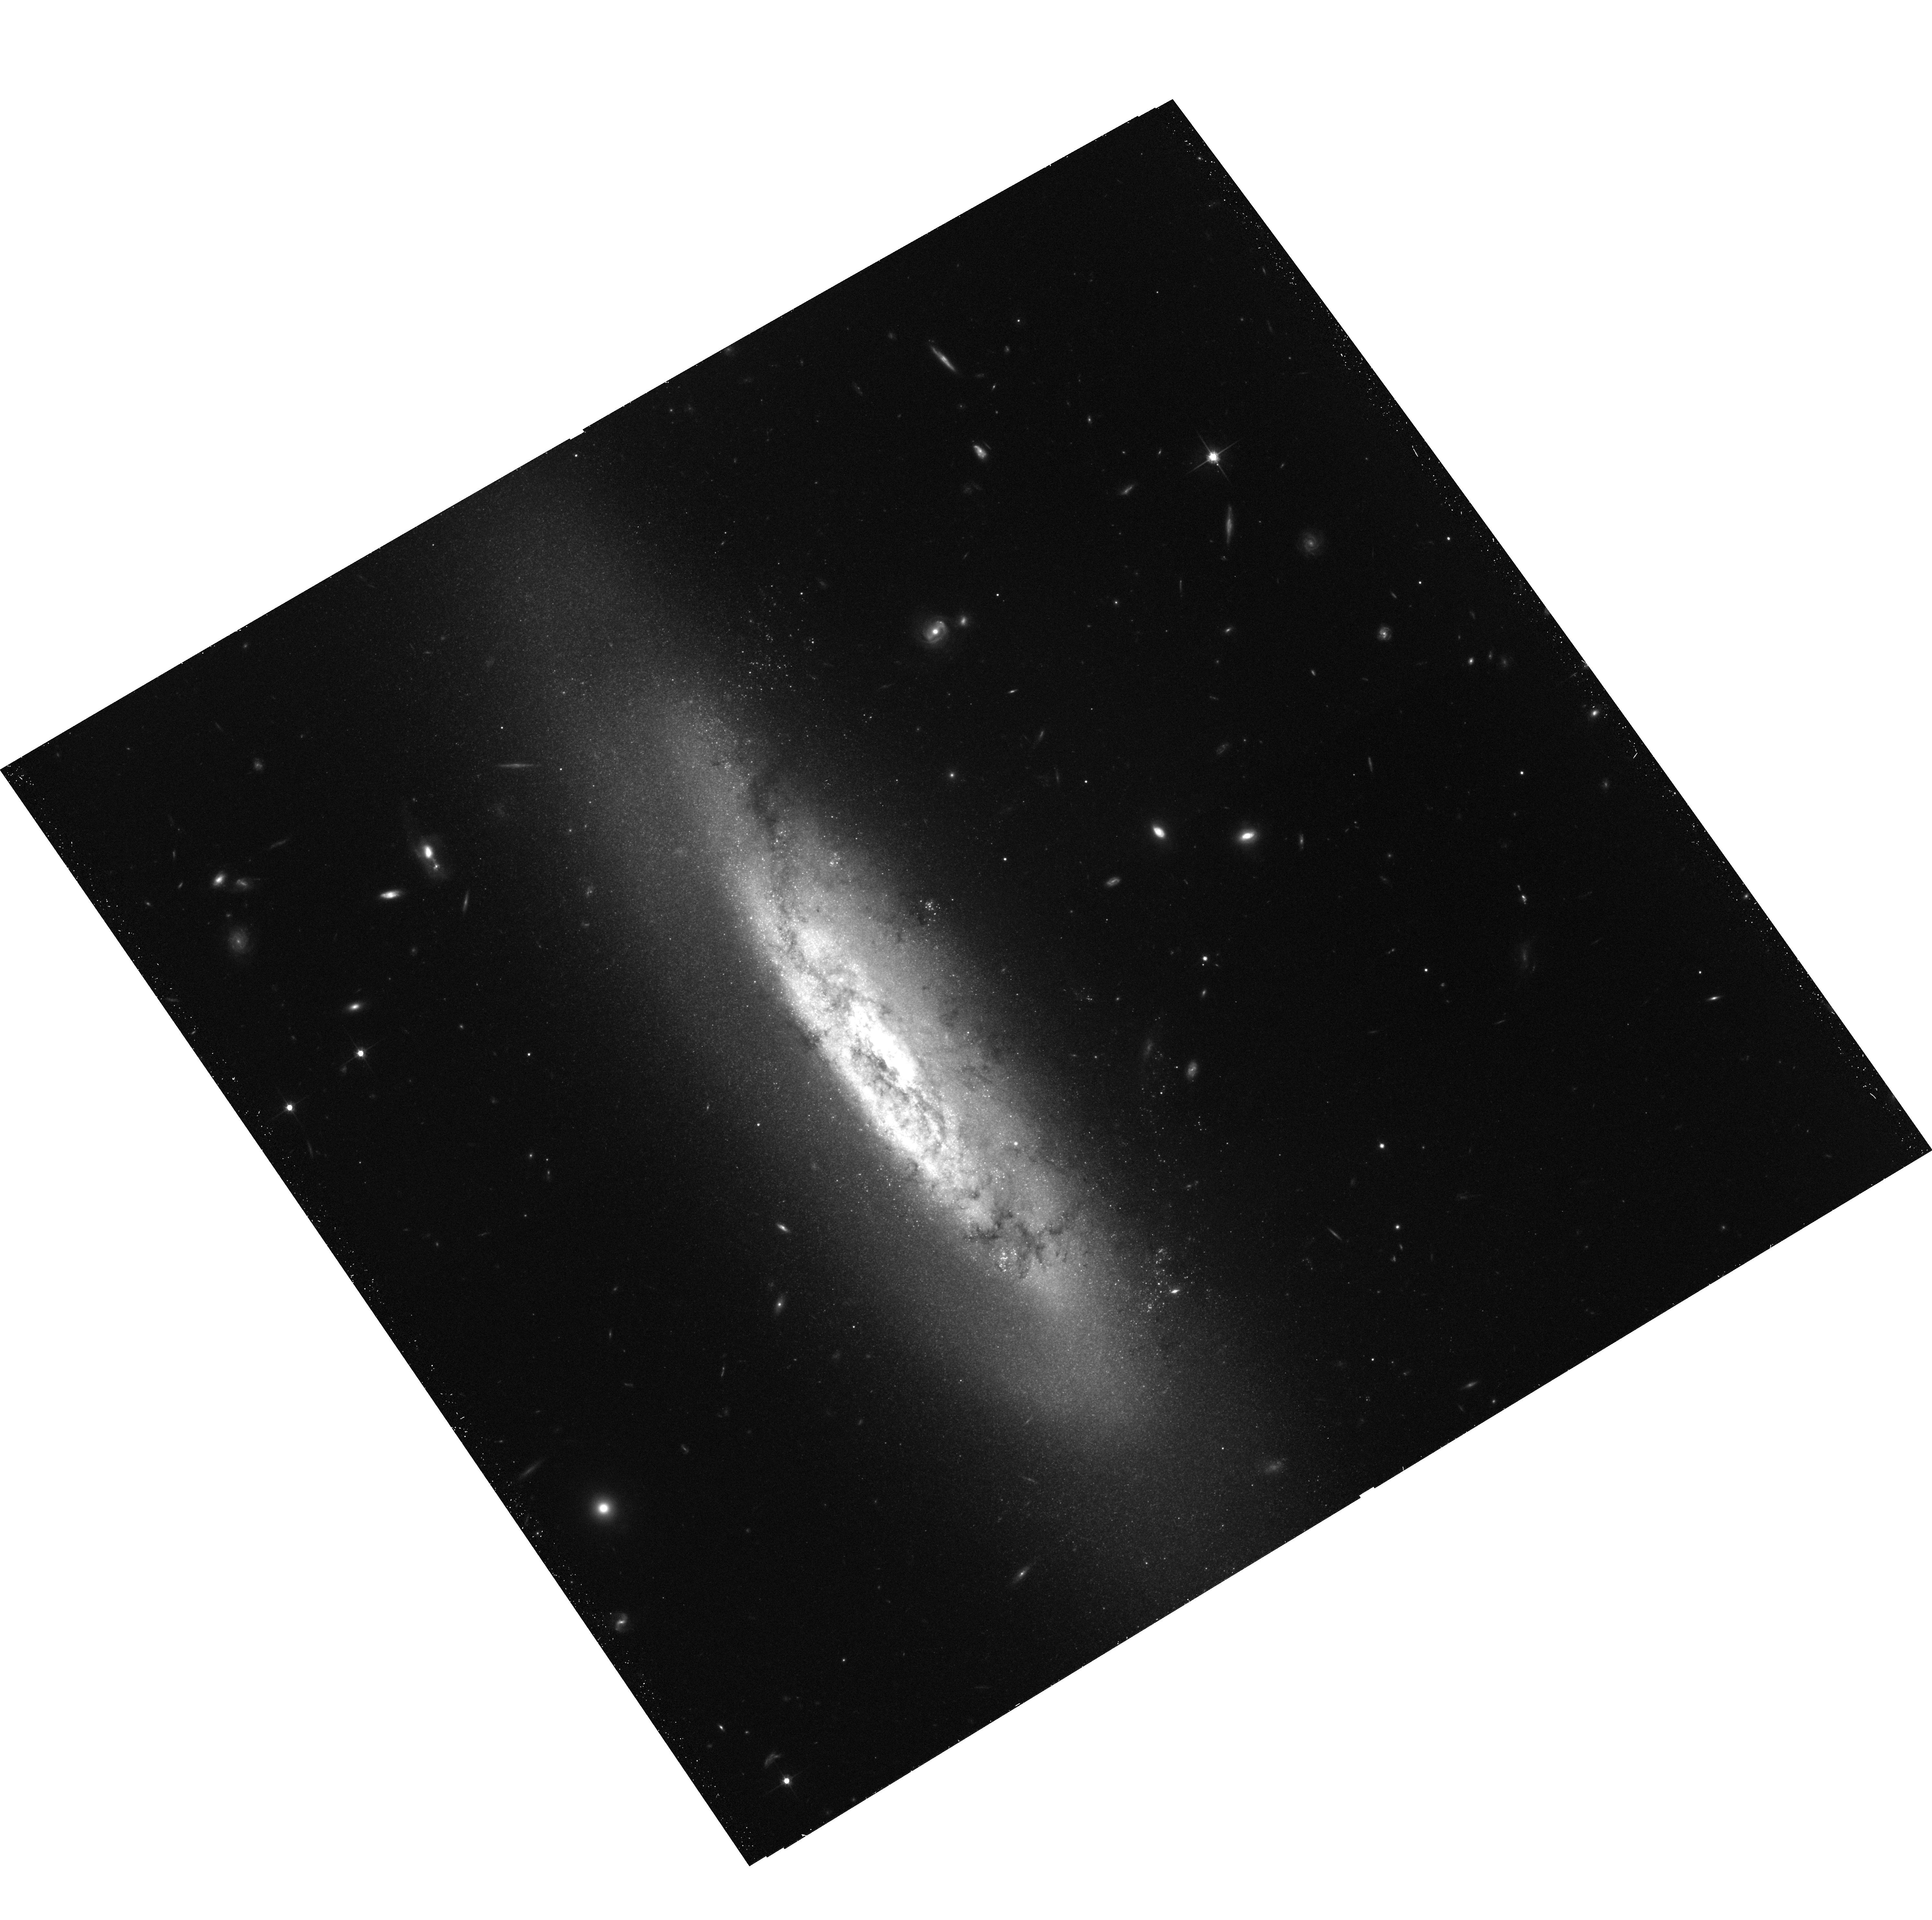
Target: NGC4522. Instrument: ACS/WFC. Filter: F814W. Exposure: 38 min. Observation ID: hst_9773_01_acs_wfc_f814w_j8r101

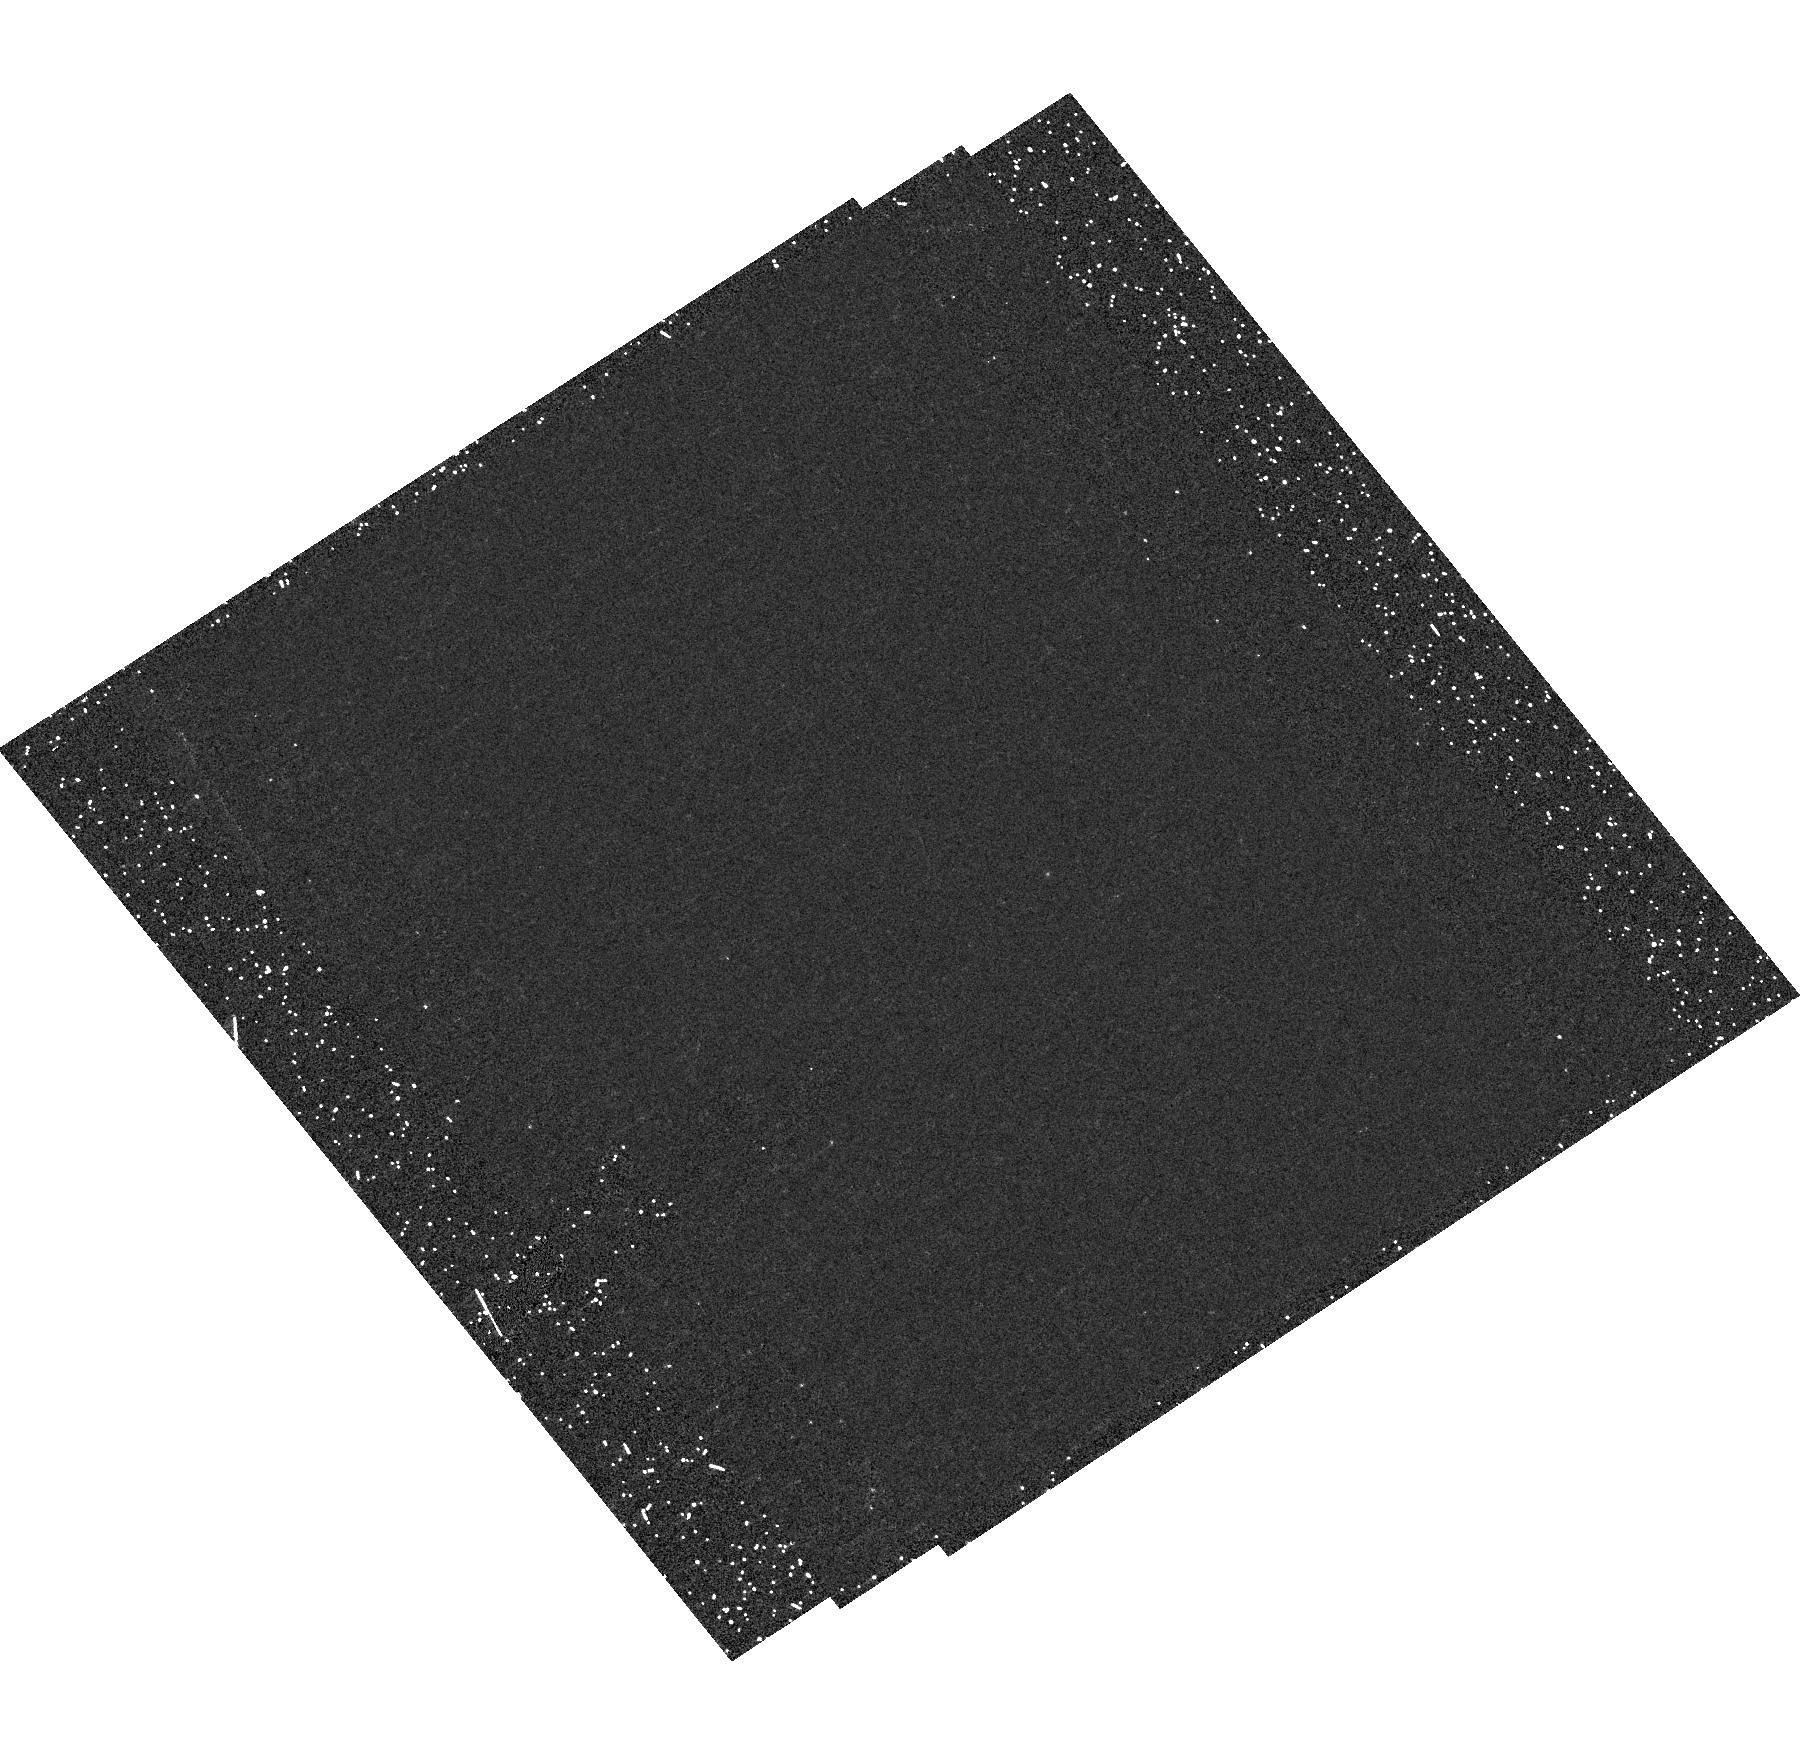
Target: field at RA 188.411°, Dec 9.178°. Instrument: ACS/HRC. Filter: F250W. Exposure: 32 min. Observation ID: hst_9773_01_acs_hrc_f250w_j8r101

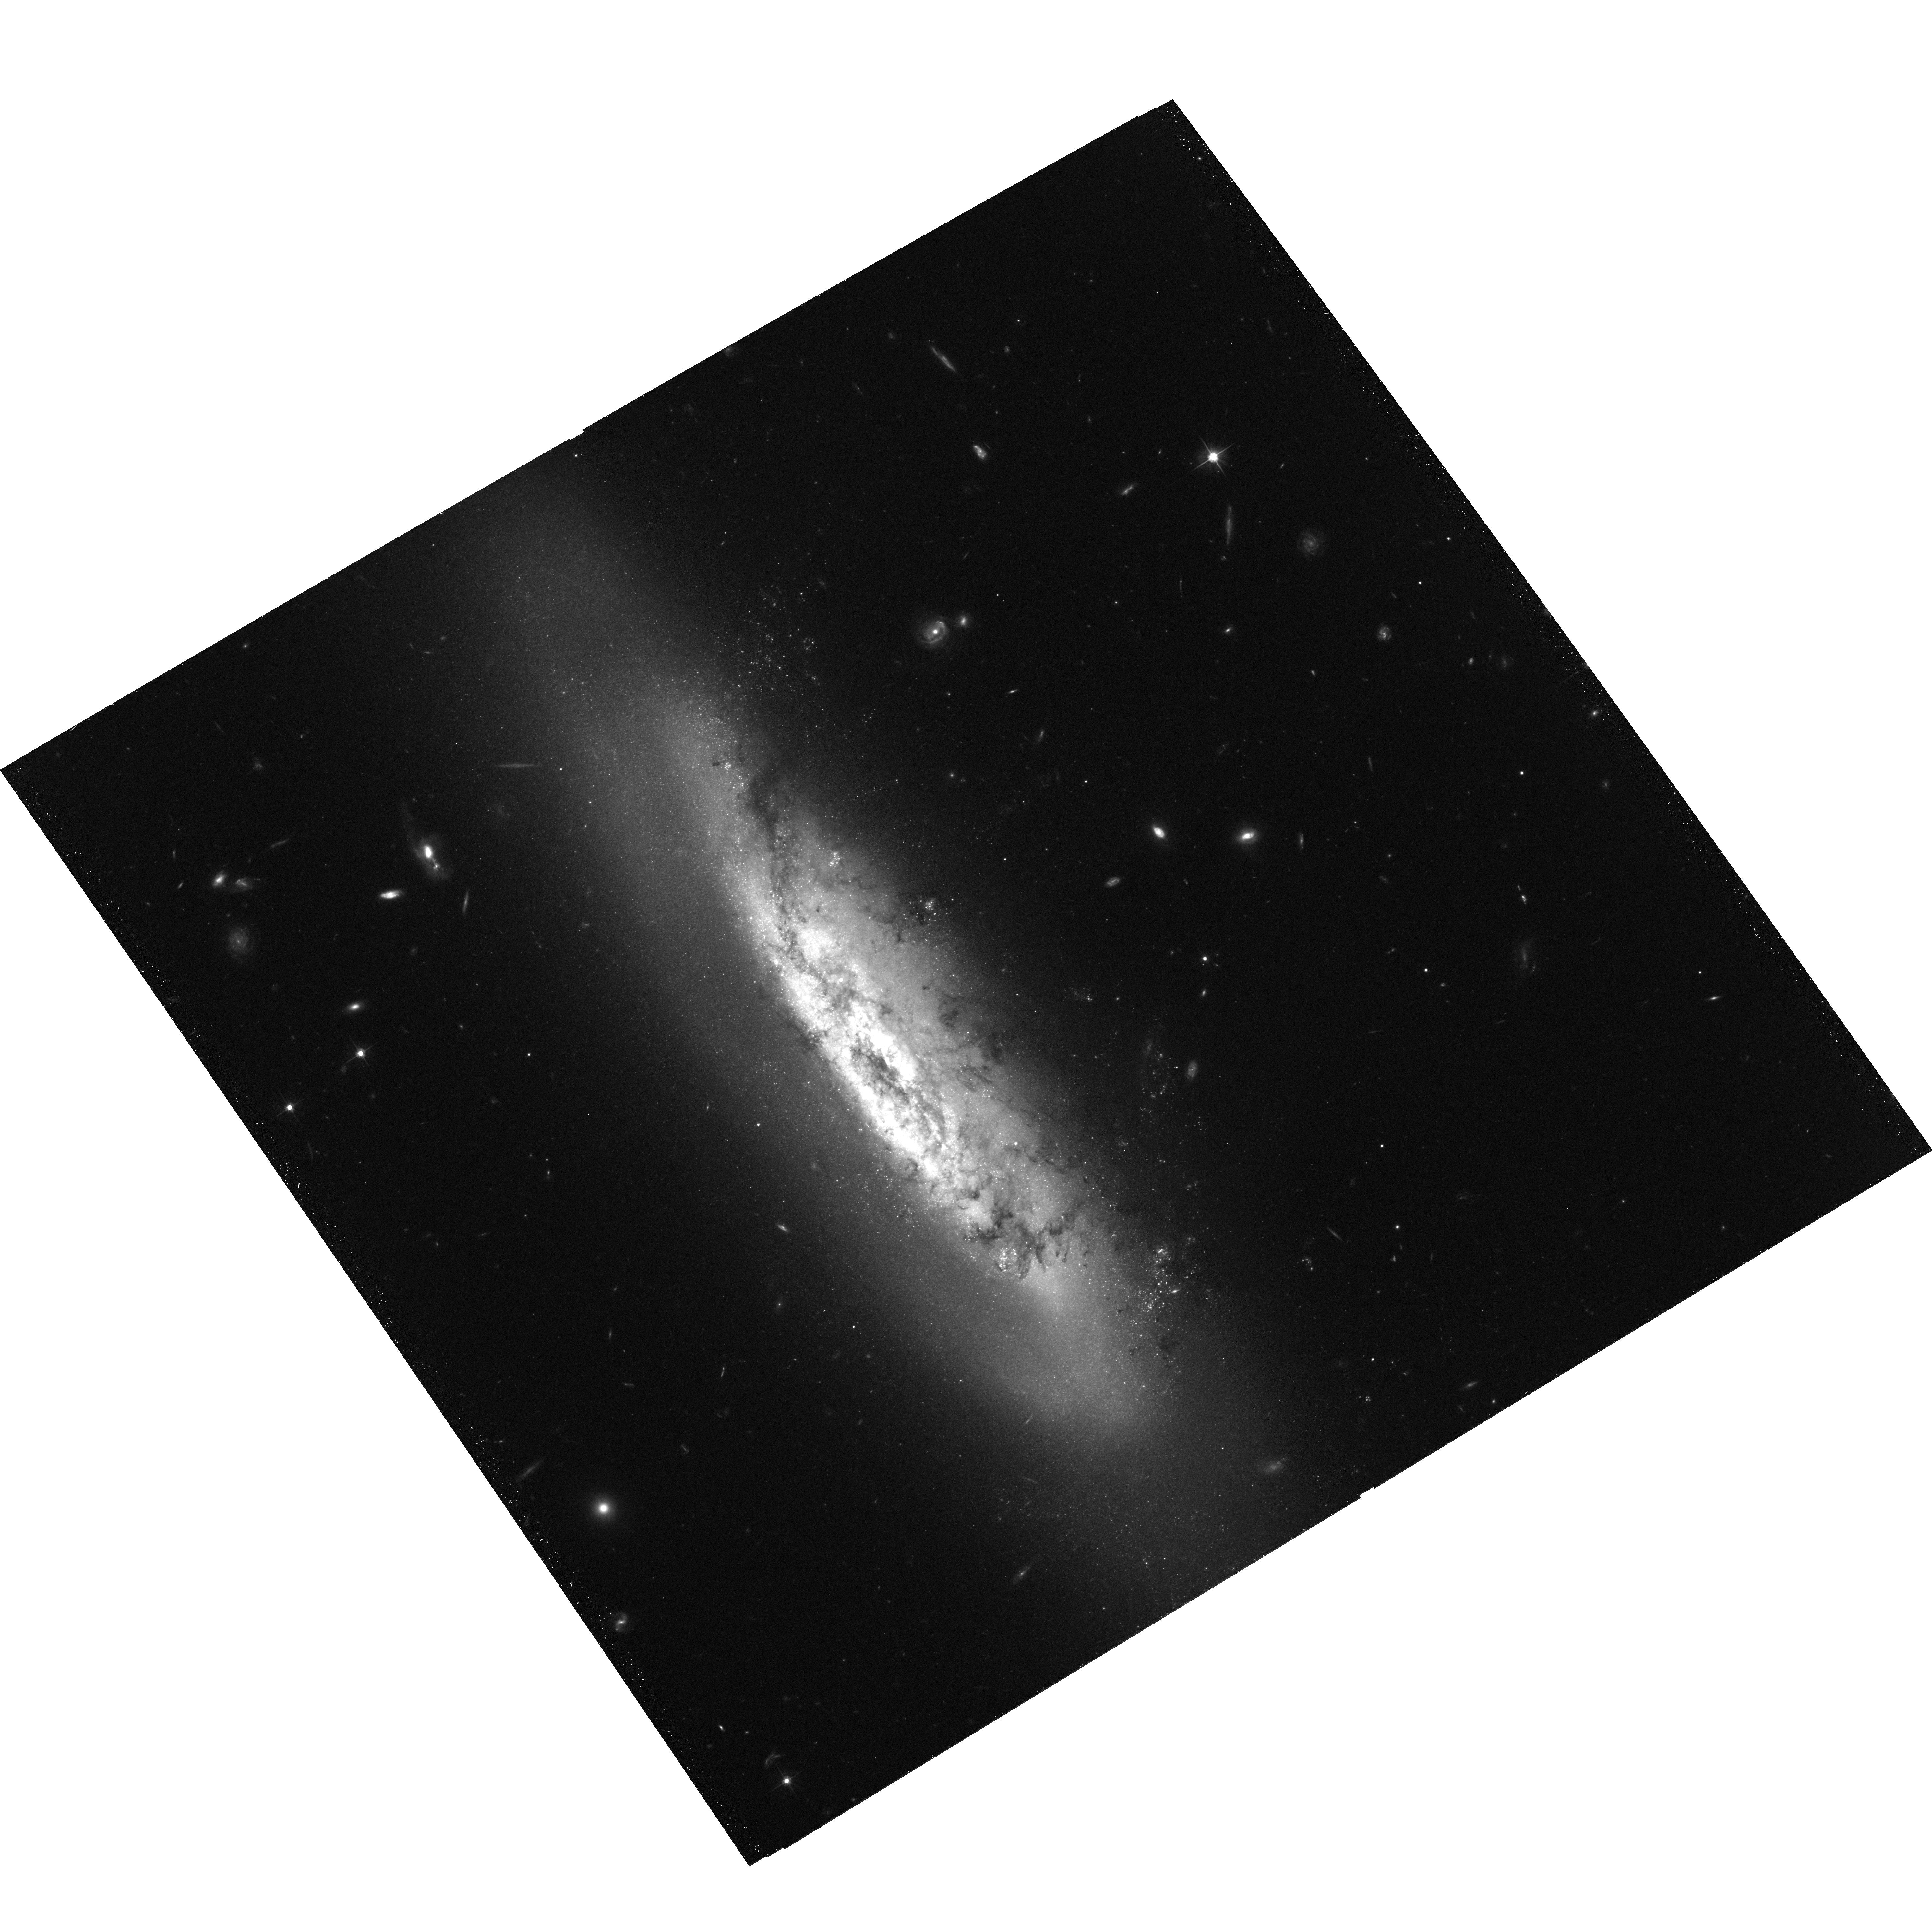
Target: NGC4522. Instrument: ACS/WFC. Filter: F606W. Exposure: 39 min. Observation ID: hst_9773_01_acs_wfc_f606w_j8r101

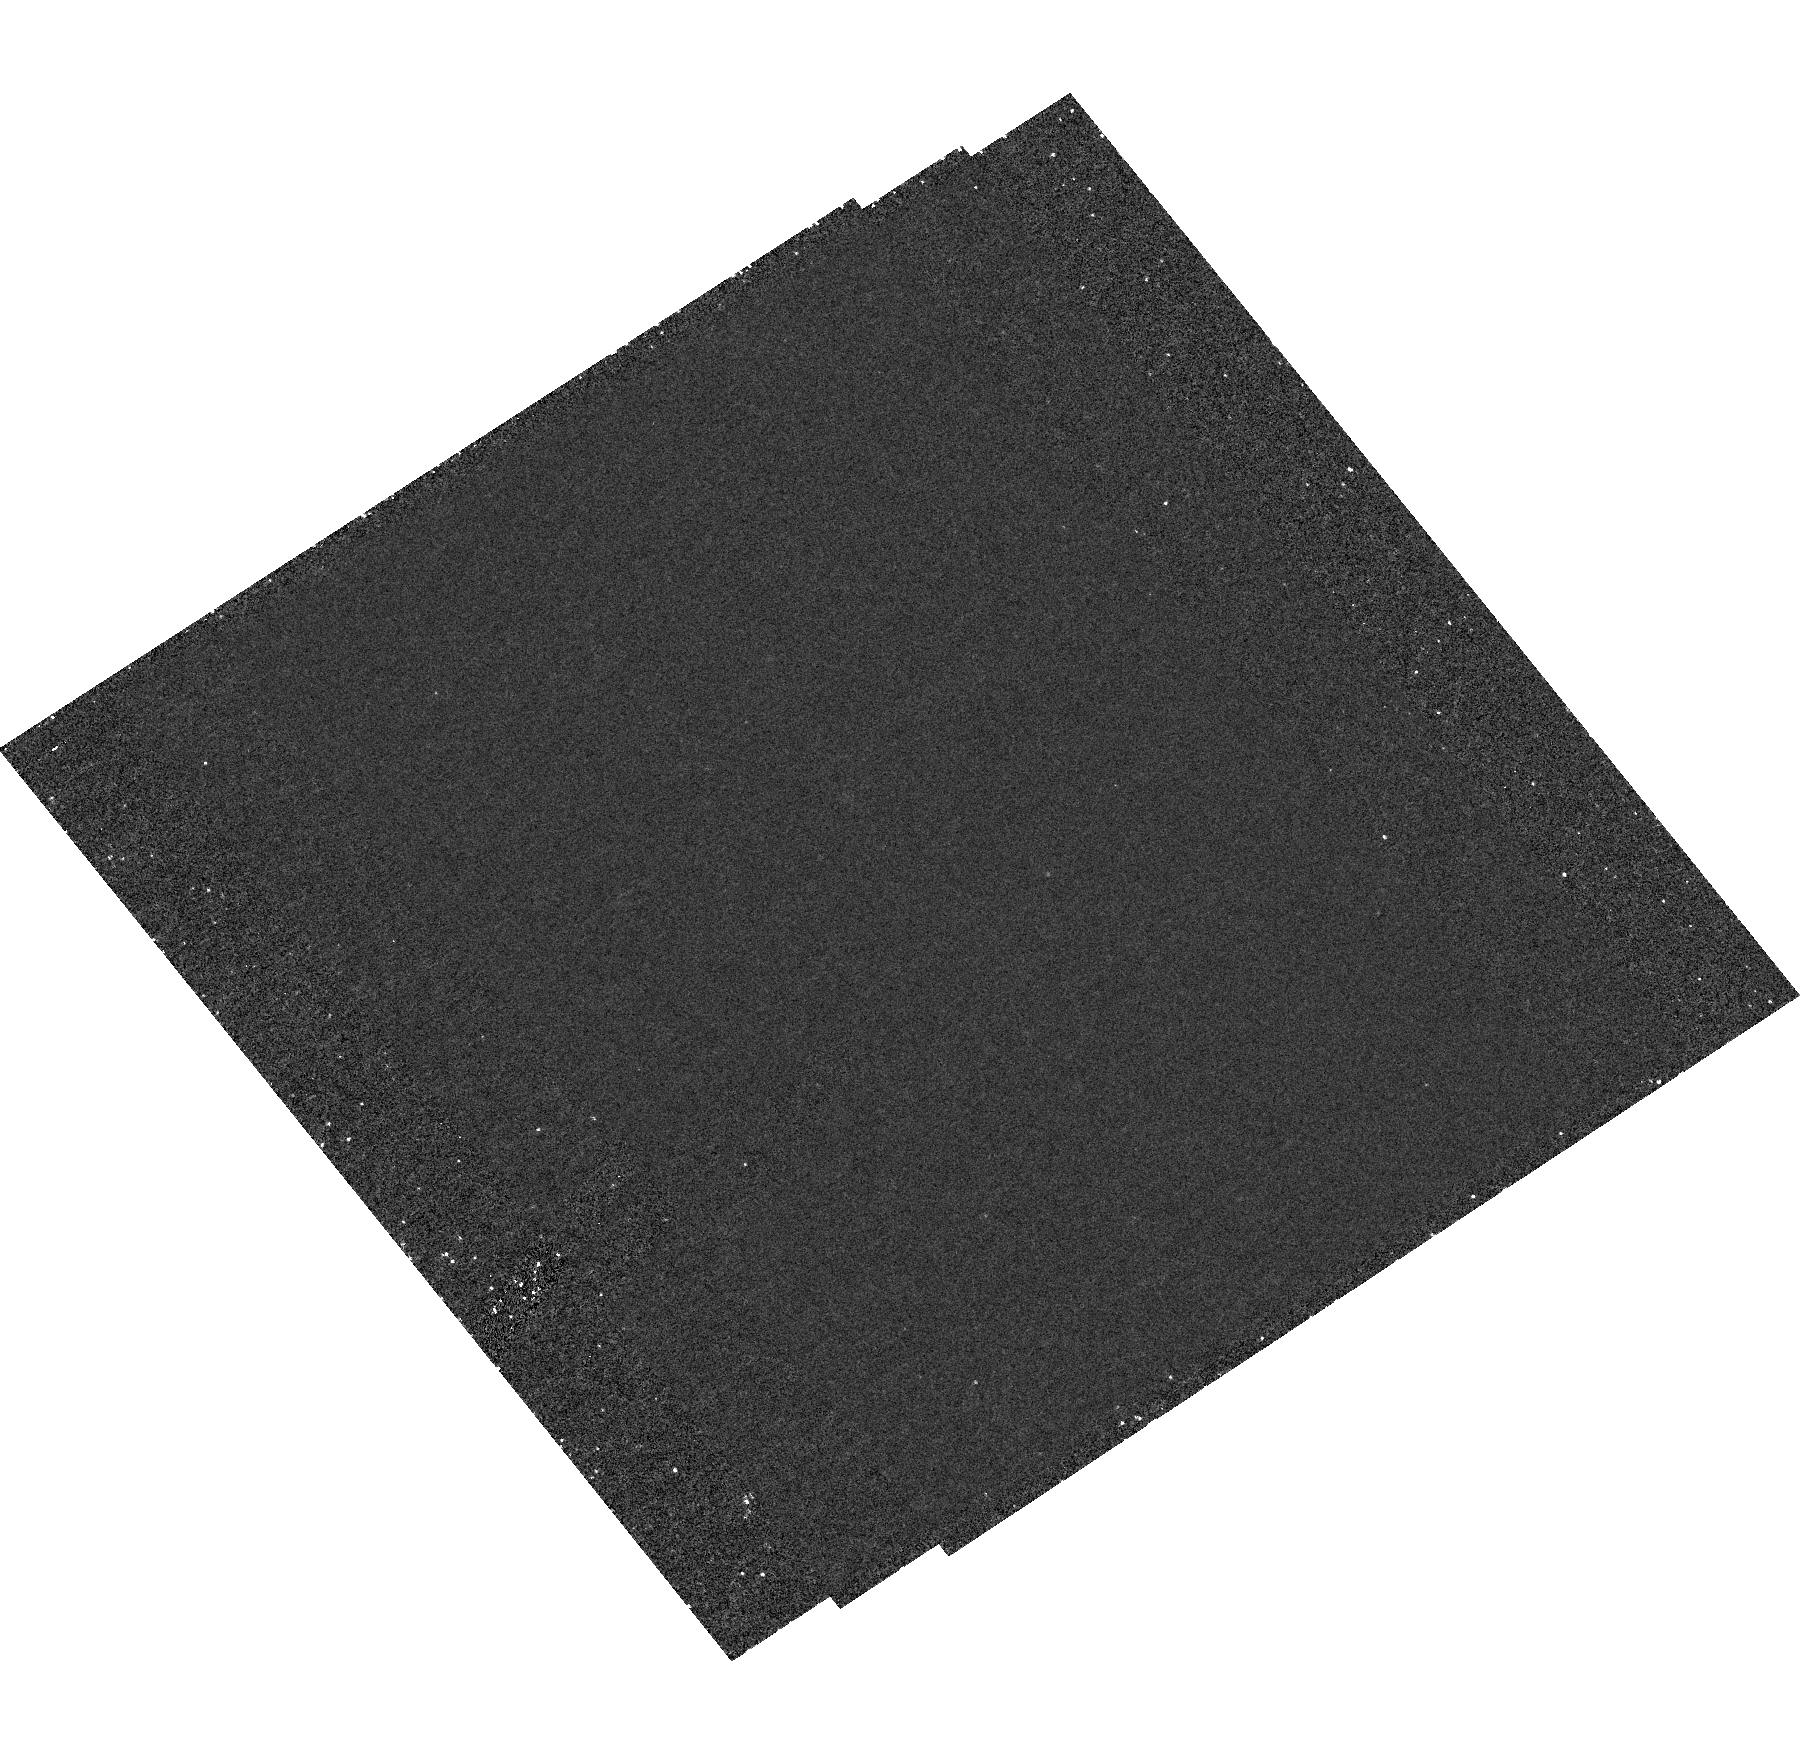
Target: field at RA 188.411°, Dec 9.178°. Instrument: ACS/HRC. Filter: F220W. Exposure: 1.9 h. Observation ID: hst_9773_02_acs_hrc_f220w_j8r102

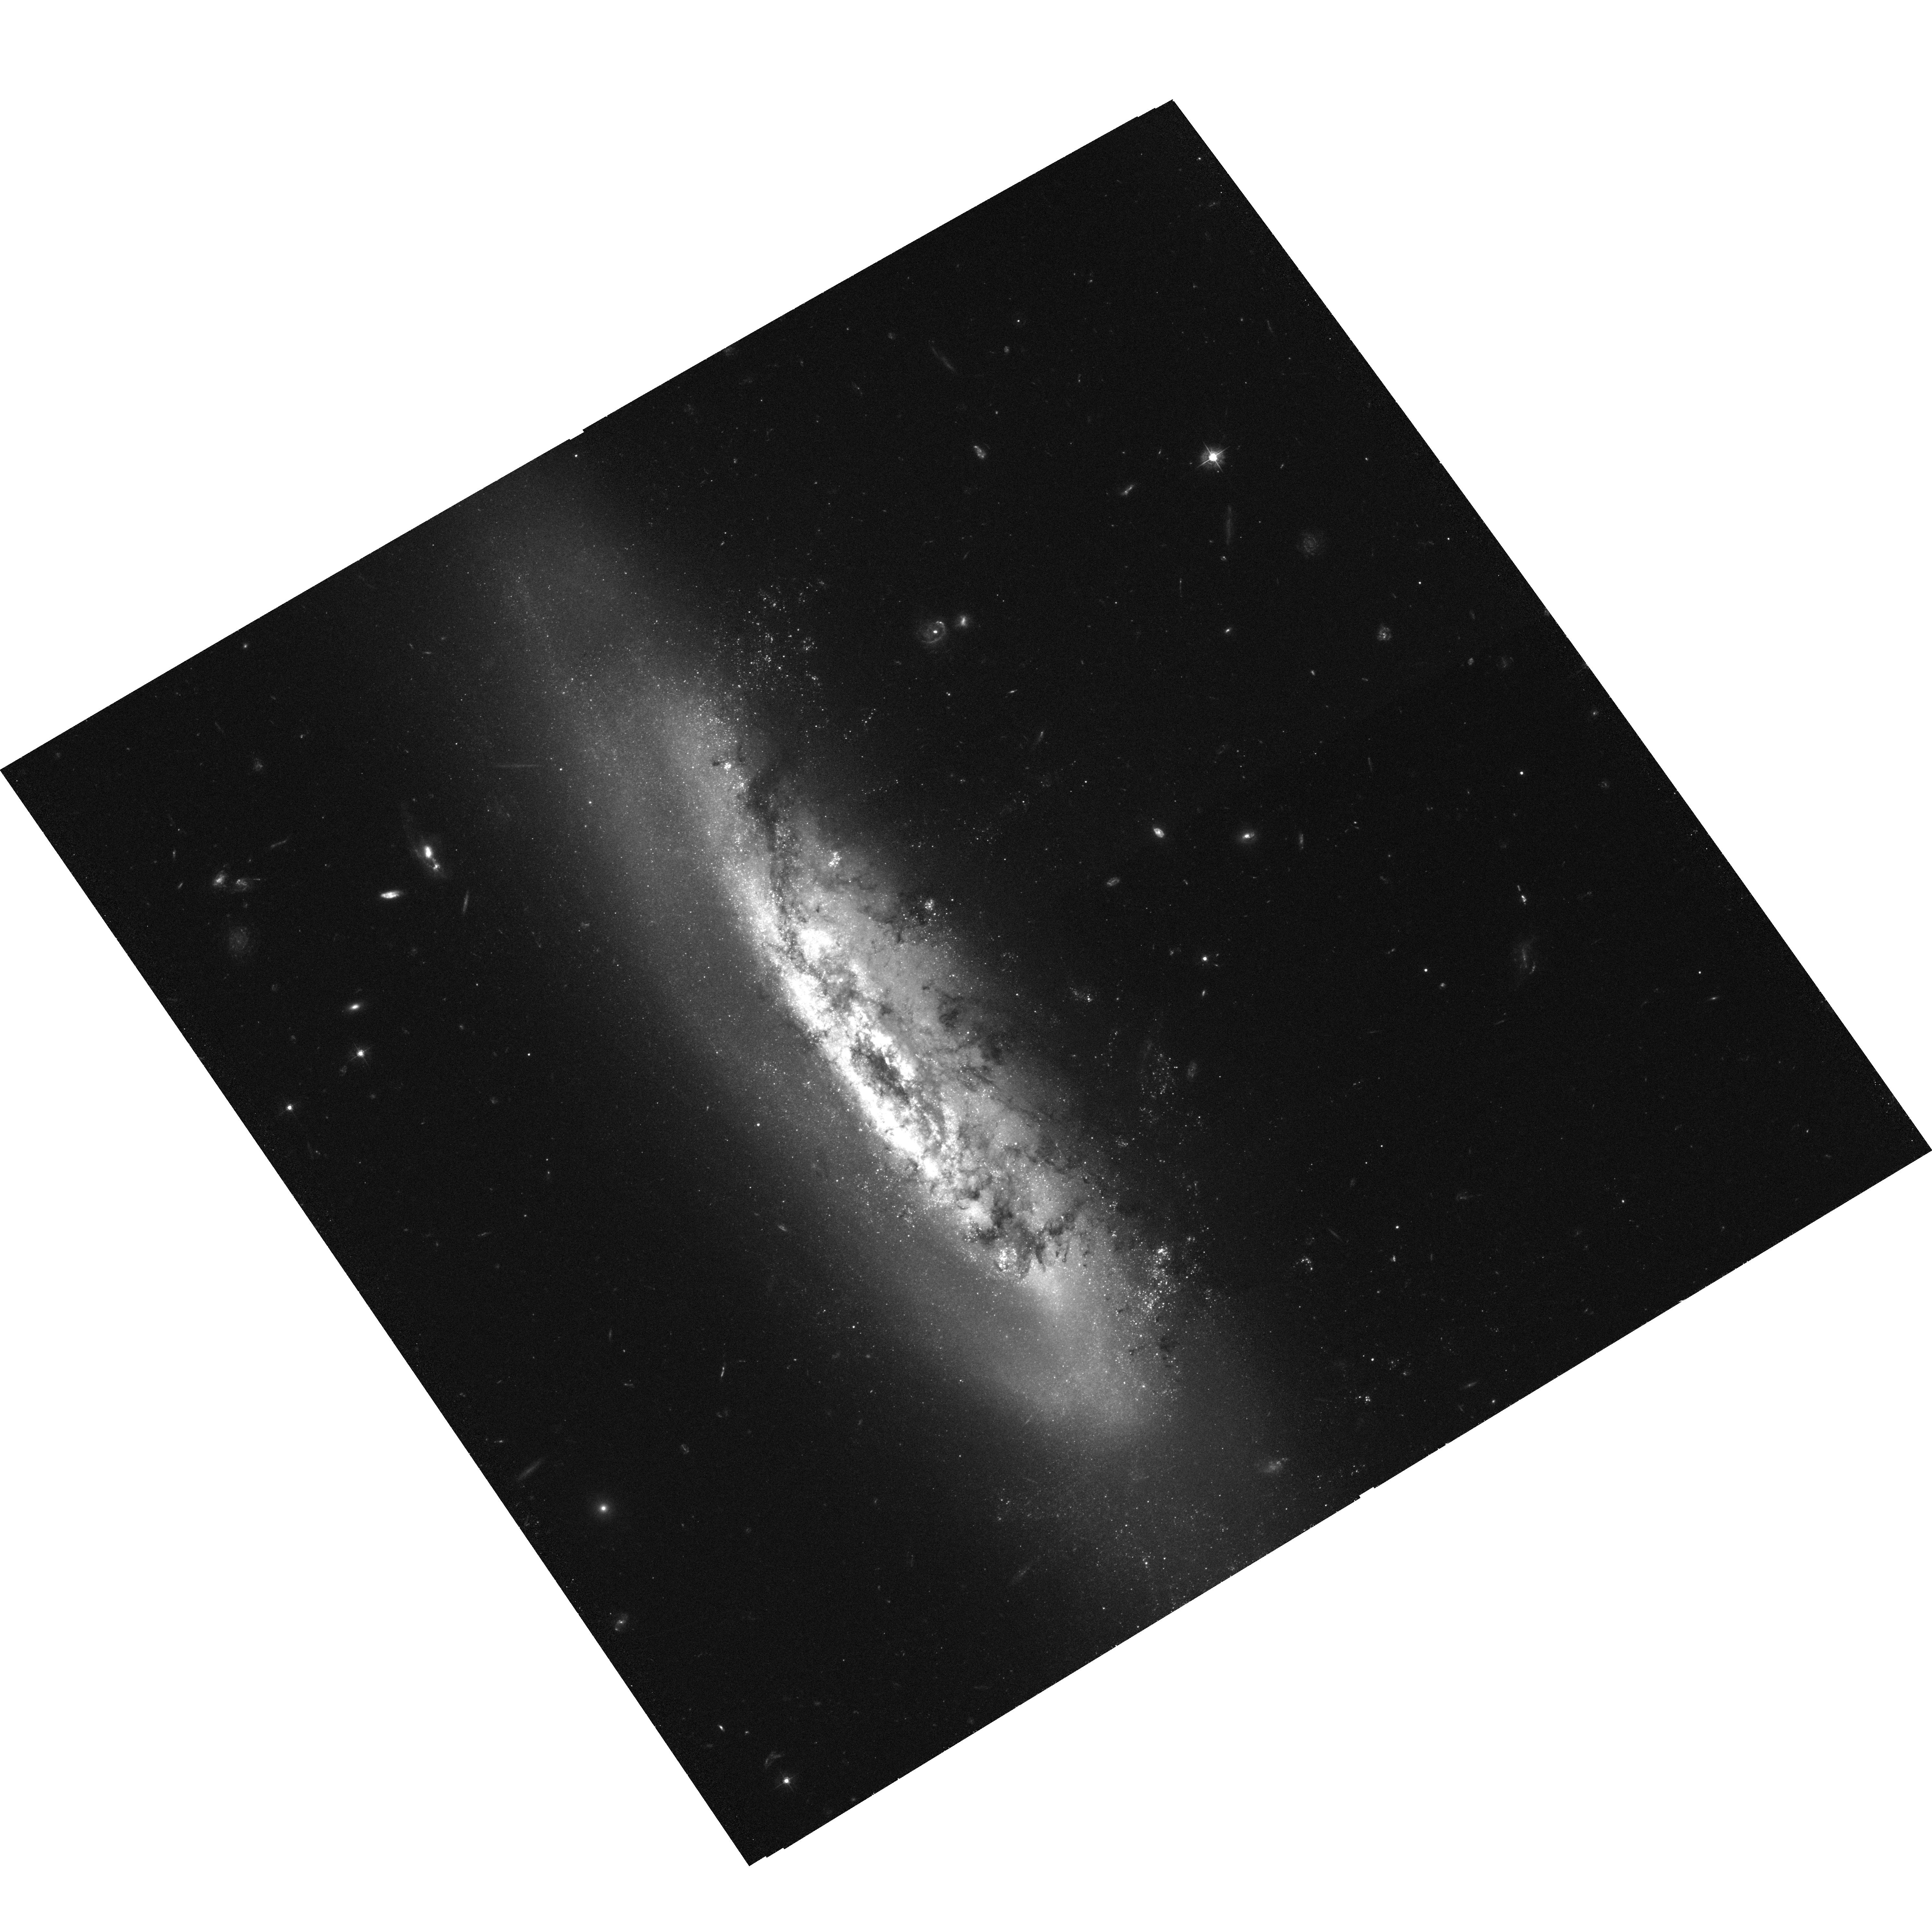
Target: NGC4522. Instrument: ACS/WFC. Filter: F435W. Exposure: 2 h. Observation ID: hst_9773_02_acs_wfc_f435w_j8r102

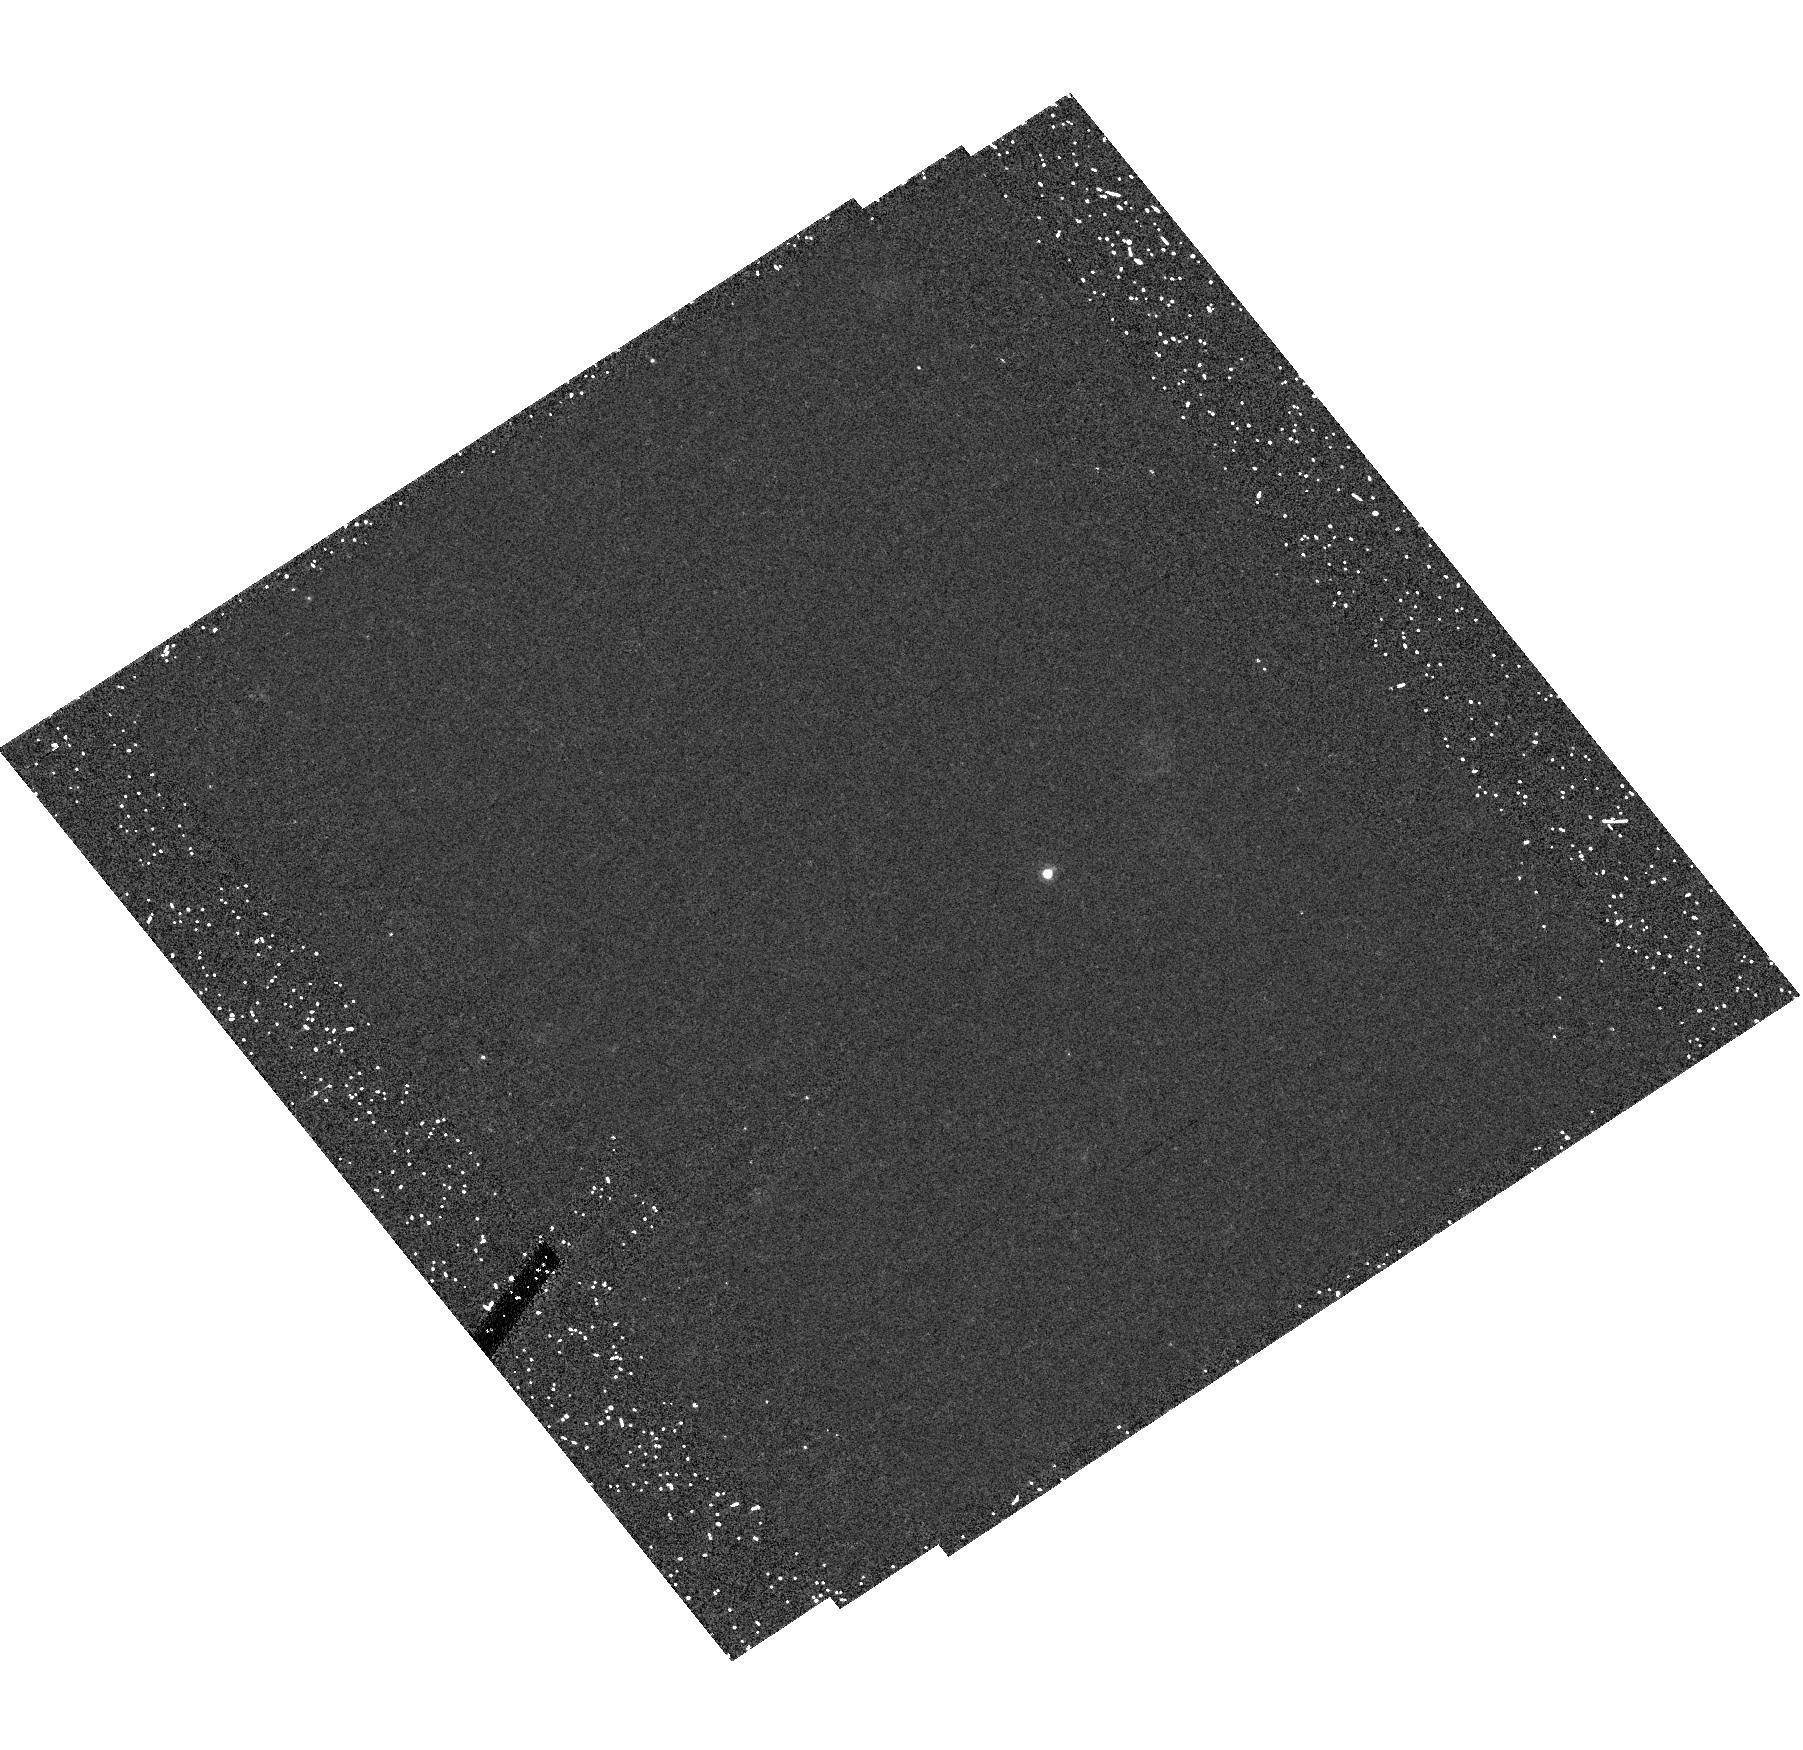
Target: field at RA 188.411°, Dec 9.178°. Instrument: ACS/HRC. Filter: F555W. Exposure: 34 min. Observation ID: hst_9773_01_acs_hrc_f555w_j8r101

Ram Pressure Stripping in the Virgo Spiral NGC 4522 (PI: Kenney, Jeff D.)

We propose to image in BVI with HST ACS/WFC the highly inclined Virgo cluster spiral galaxy NGC 4522, which is perhaps the nearest and clearest case of a galaxy whose interstellar medium (ISM) is being actively stripped by the pressure of the intracluster medium (ICM). High resolution HST B-I mages of dust in the ISM will show important details of the interaction, such as what happens to giant molecular clouds in the interaction, how rapidly and cleanly disks are stripped, and whether star formation is triggered by ICM pressure. We will identify extraplanar star clusters which formed in the stripped gas, and from their ages and spatial distribution constrain the stripping history of NGC 4522. Only with the spatial resolution of HST can we map dust features down to the few pc scale of GMCs, and clearly identify stars clusters. In-depth study of this galaxy should provide new insight into the physical processes which occur in ICM-ISM interactions, and give us greater understanding of galaxy evolution in clusters of all types and at all redshifts.